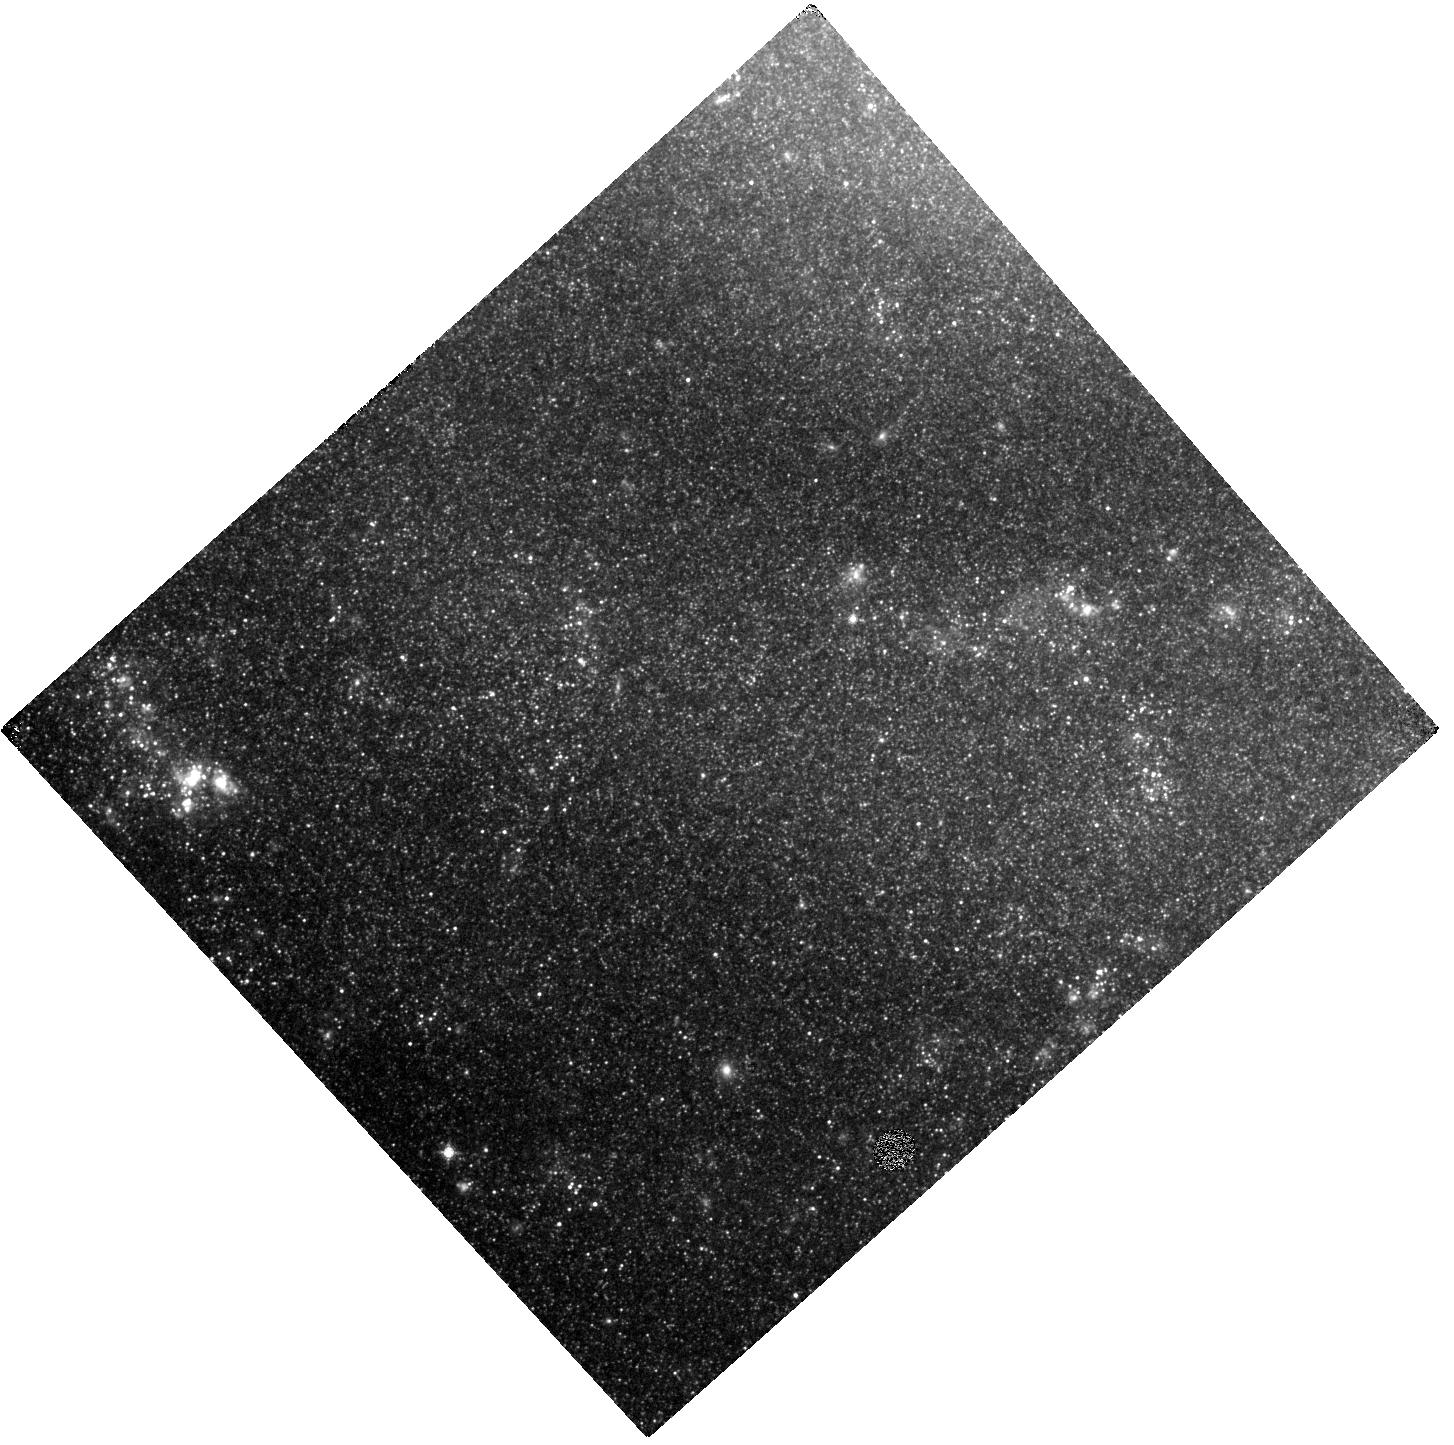
Target: NGC5457-SE
Instrument: WFC3/IR
Filter: F128N
Exposure: 47 min
Observation ID: hst_15330_07_wfc3_ir_f128n_idny07

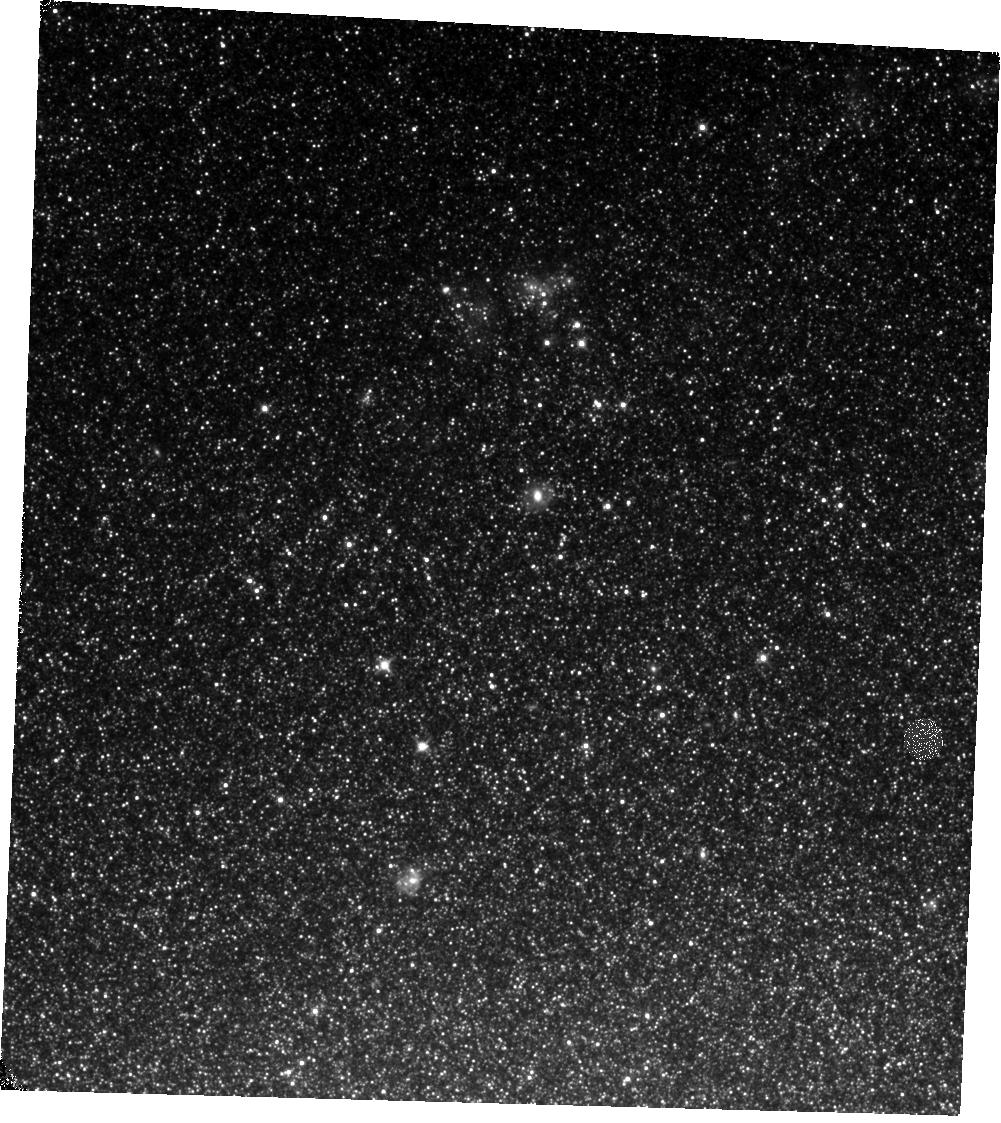
Target: NGC-0300
Instrument: WFC3/IR
Filter: F110W
Exposure: 17 min
Observation ID: hst_15330_01_wfc3_ir_f110w_idny01

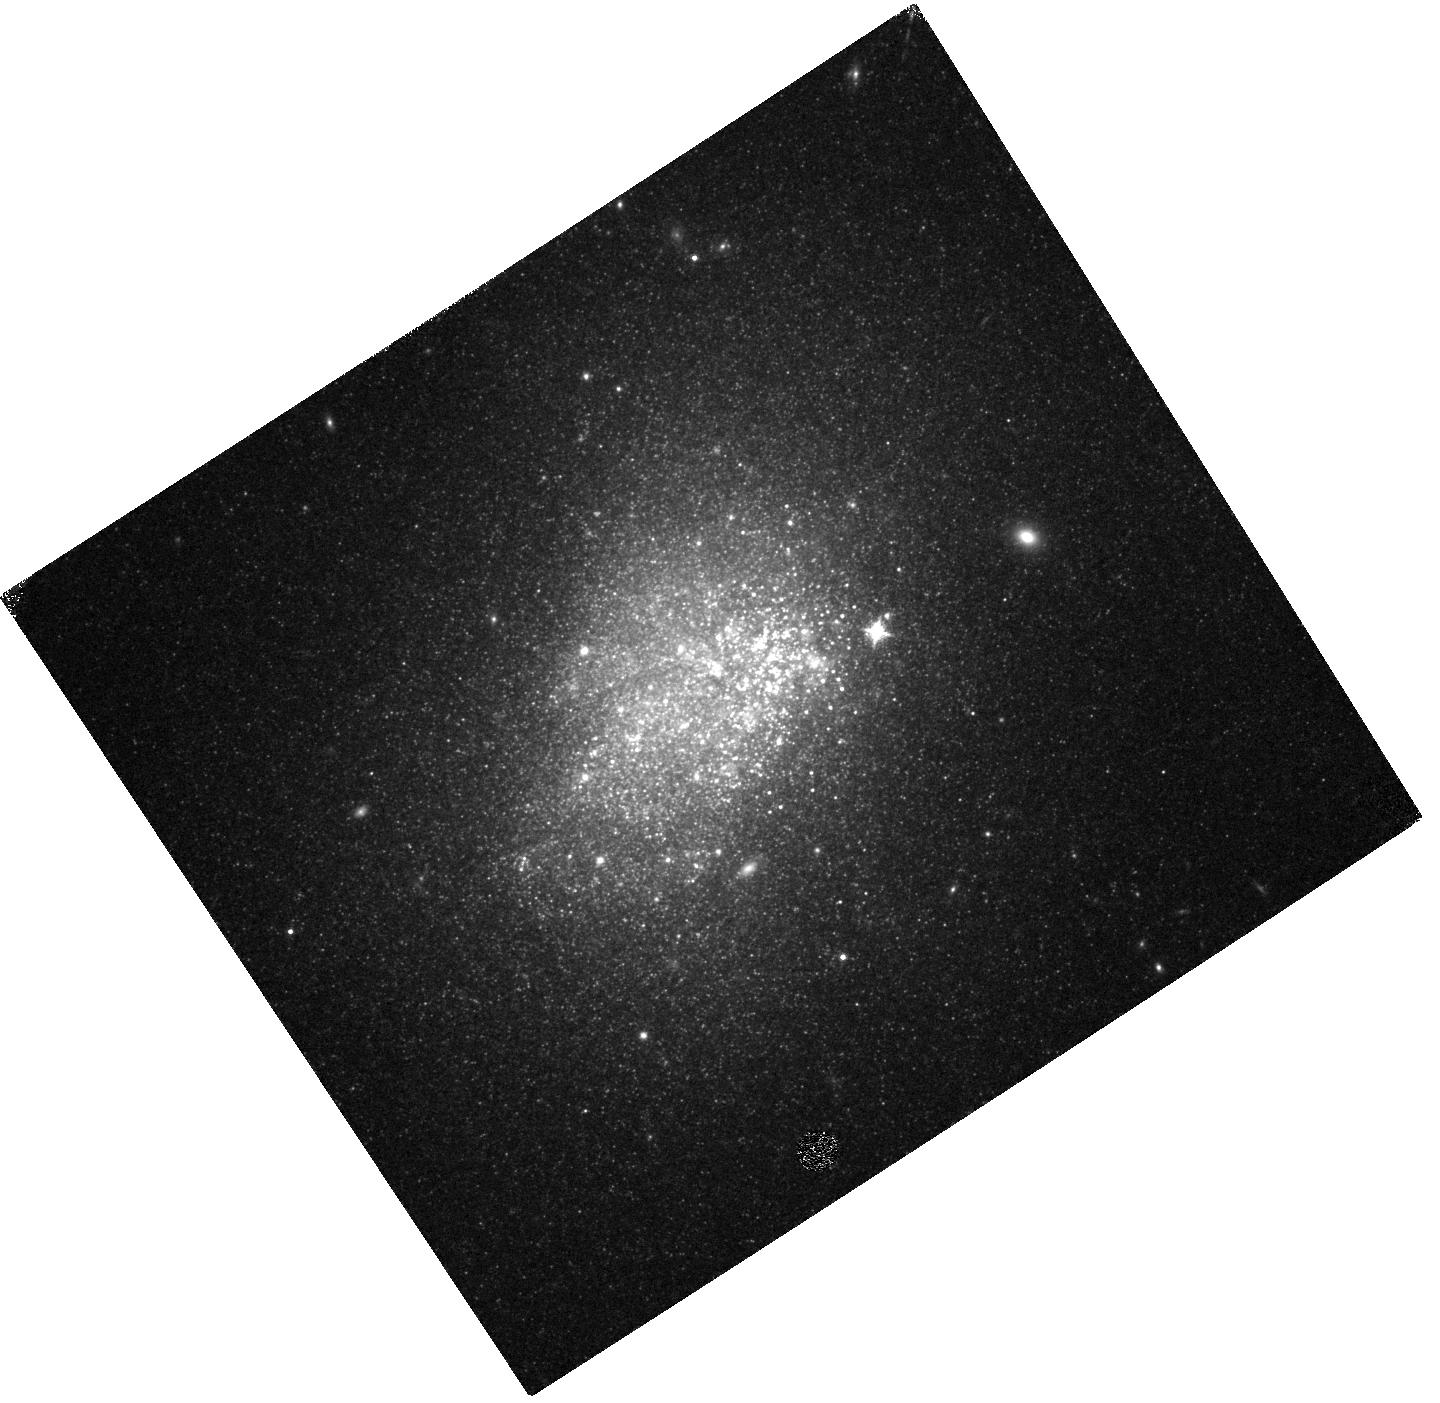
Target: NGC-3738
Instrument: WFC3/IR
Filter: F128N
Exposure: 47 min
Observation ID: hst_15330_04_wfc3_ir_f128n_idny04

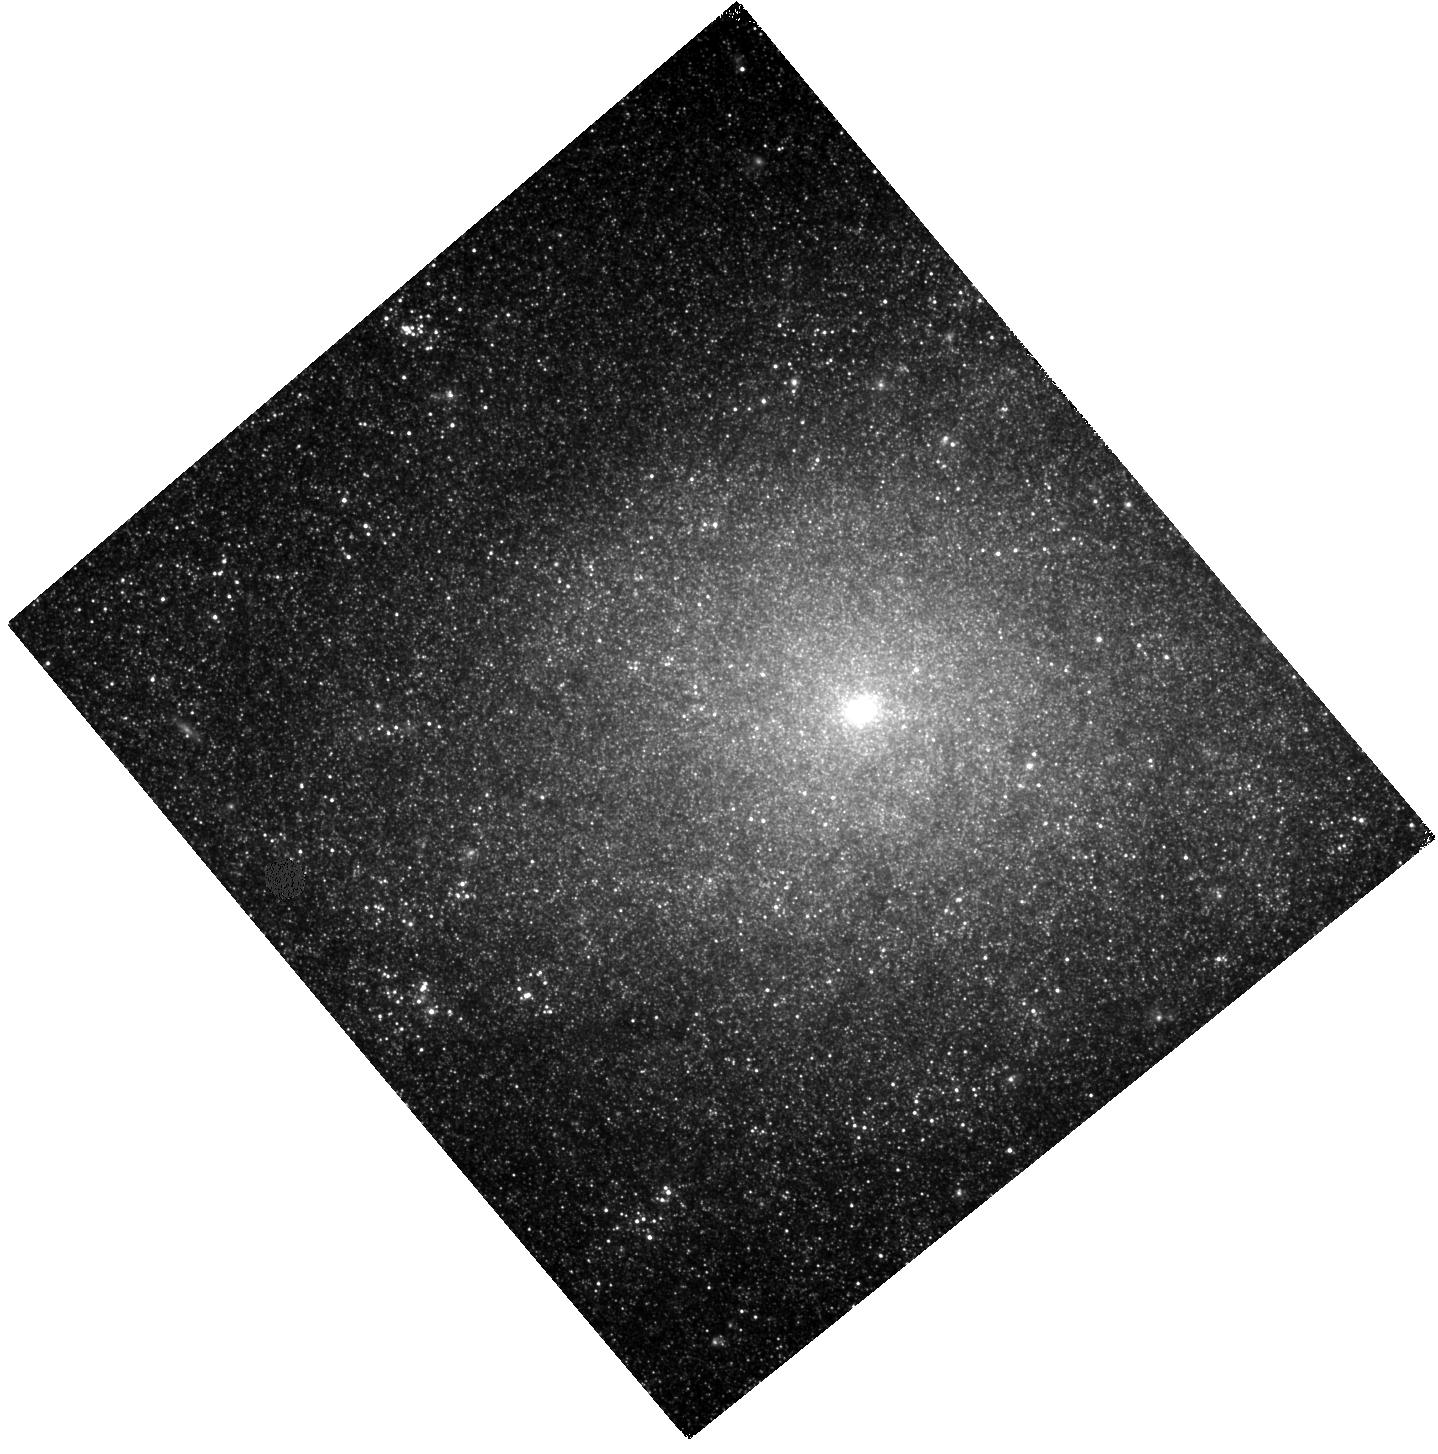
Target: NGC-7793-E
Instrument: WFC3/IR
Filter: F110W
Exposure: 17 min
Observation ID: hst_15330_08_wfc3_ir_f110w_idny08

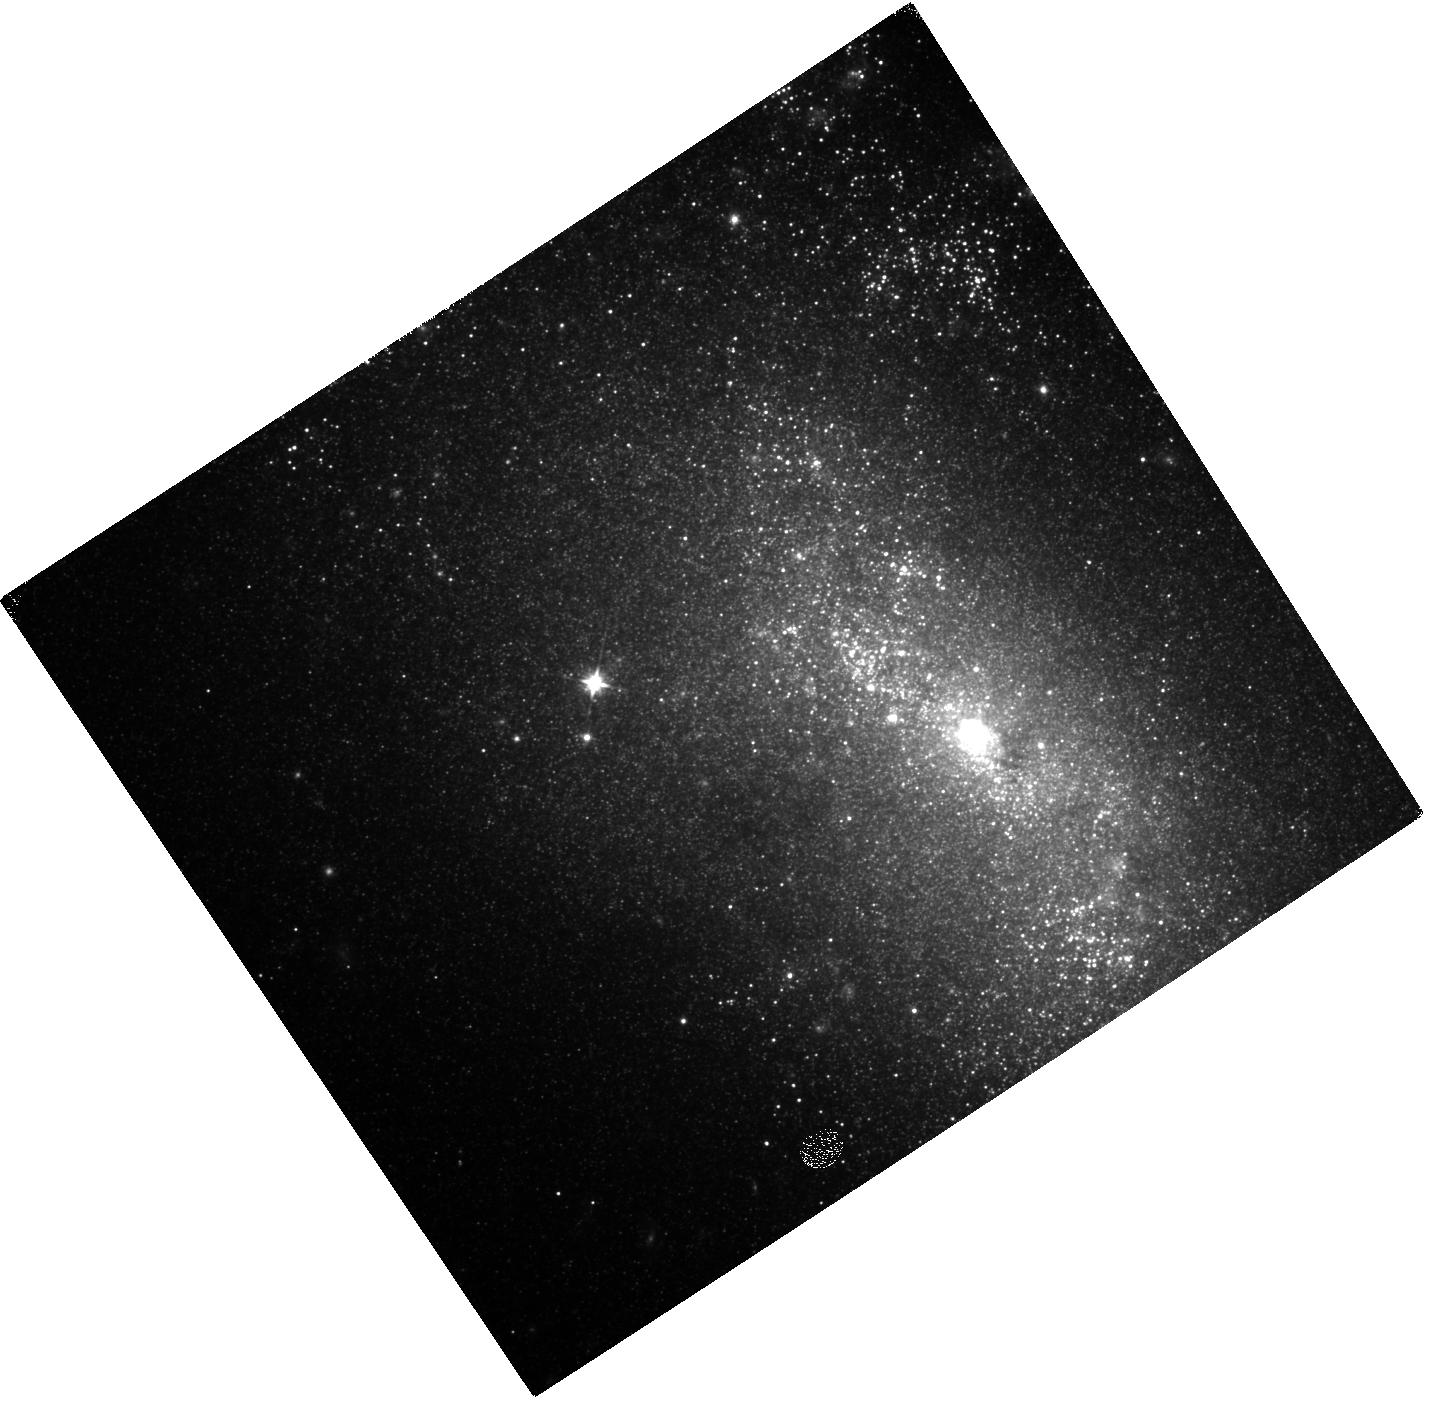
Target: NGC-4449-2
Instrument: WFC3/IR
Filter: F110W
Exposure: 17 min
Observation ID: hst_15330_05_wfc3_ir_f110w_idny05

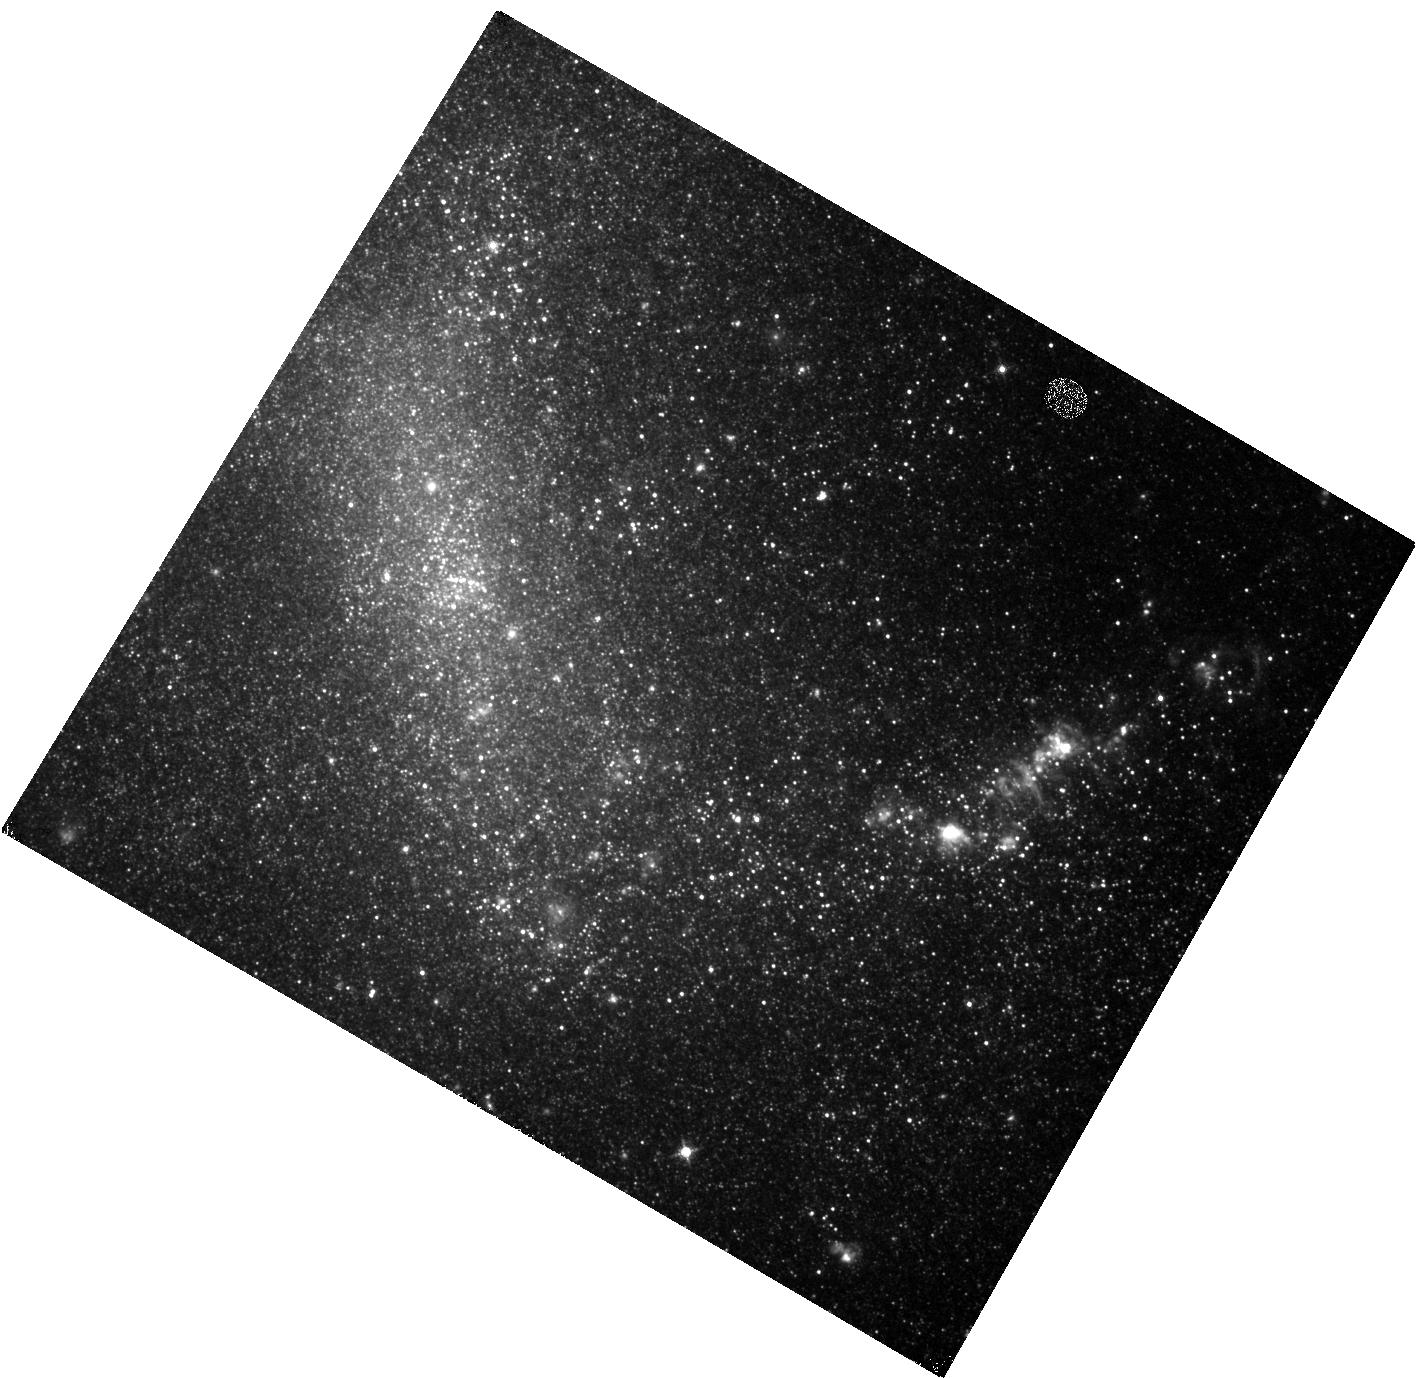
Target: NGC-1313-W
Instrument: WFC3/IR
Filter: F128N
Exposure: 50 min
Observation ID: hst_15330_02_wfc3_ir_f128n_idny02

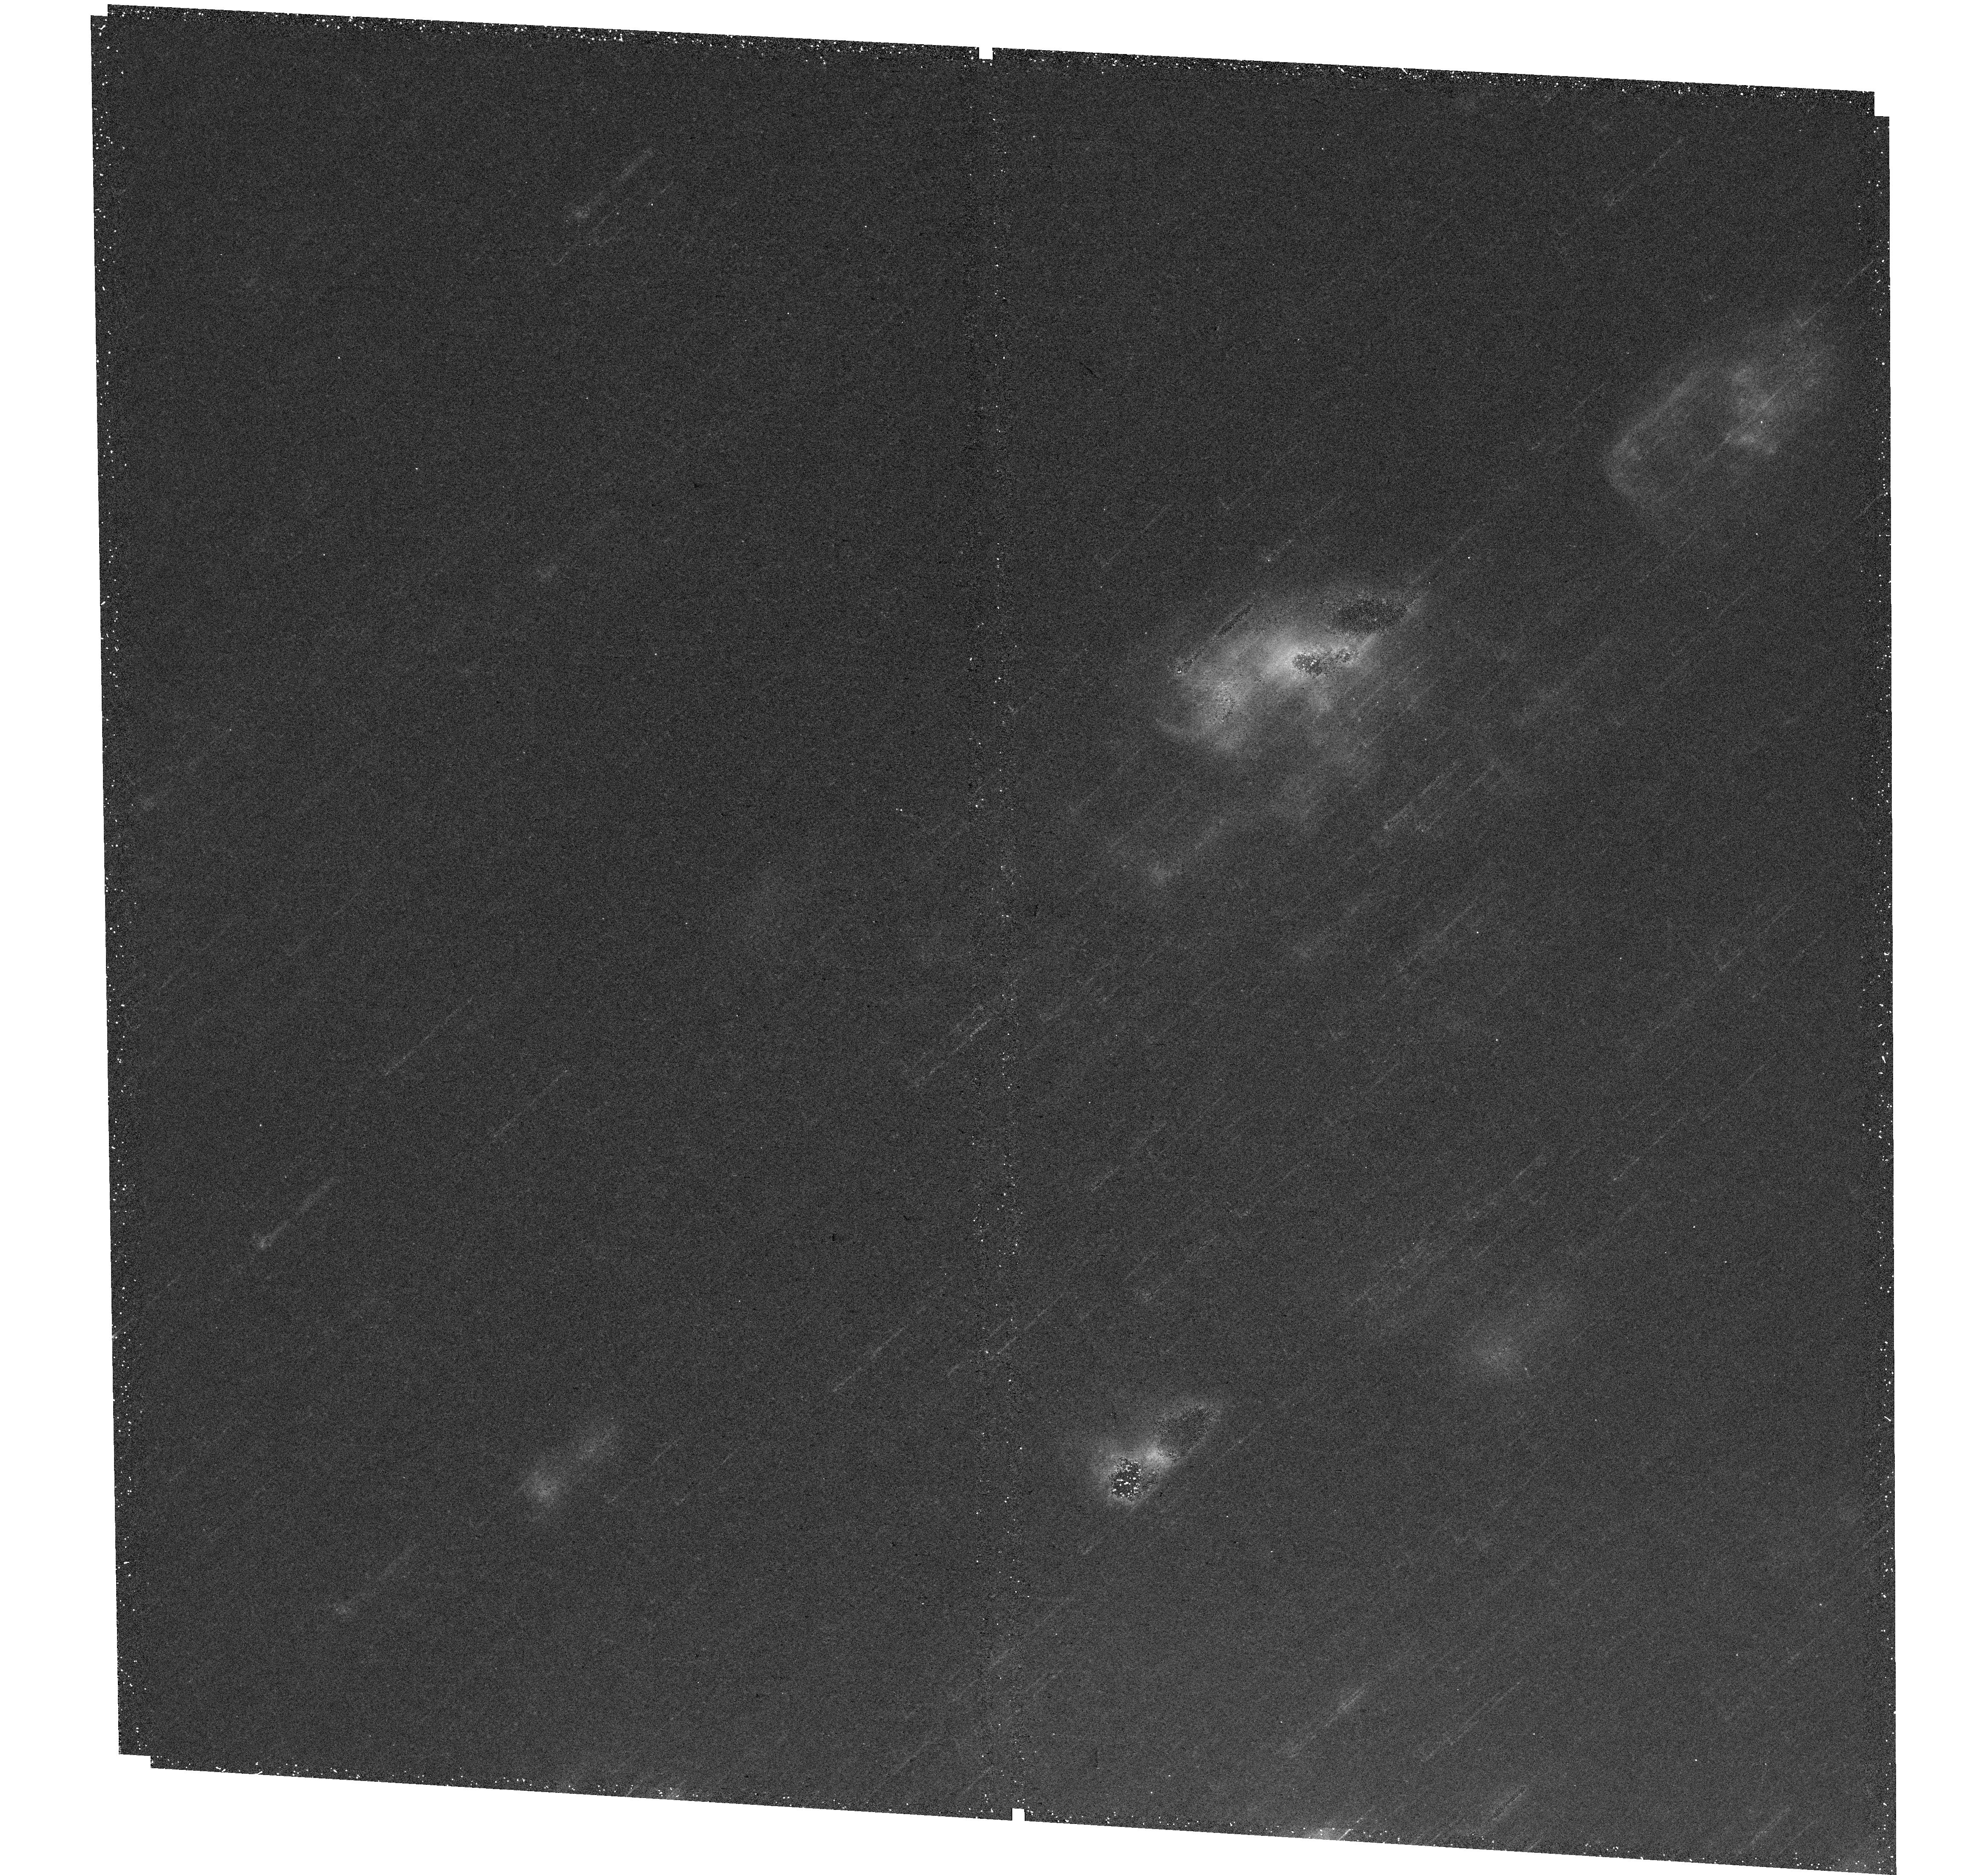
Target: NGC-300-OPT
Instrument: WFC3/UVIS
Filter: F657N
Exposure: 24 min
Observation ID: hst_15330_10_wfc3_uvis_f657n_idny10

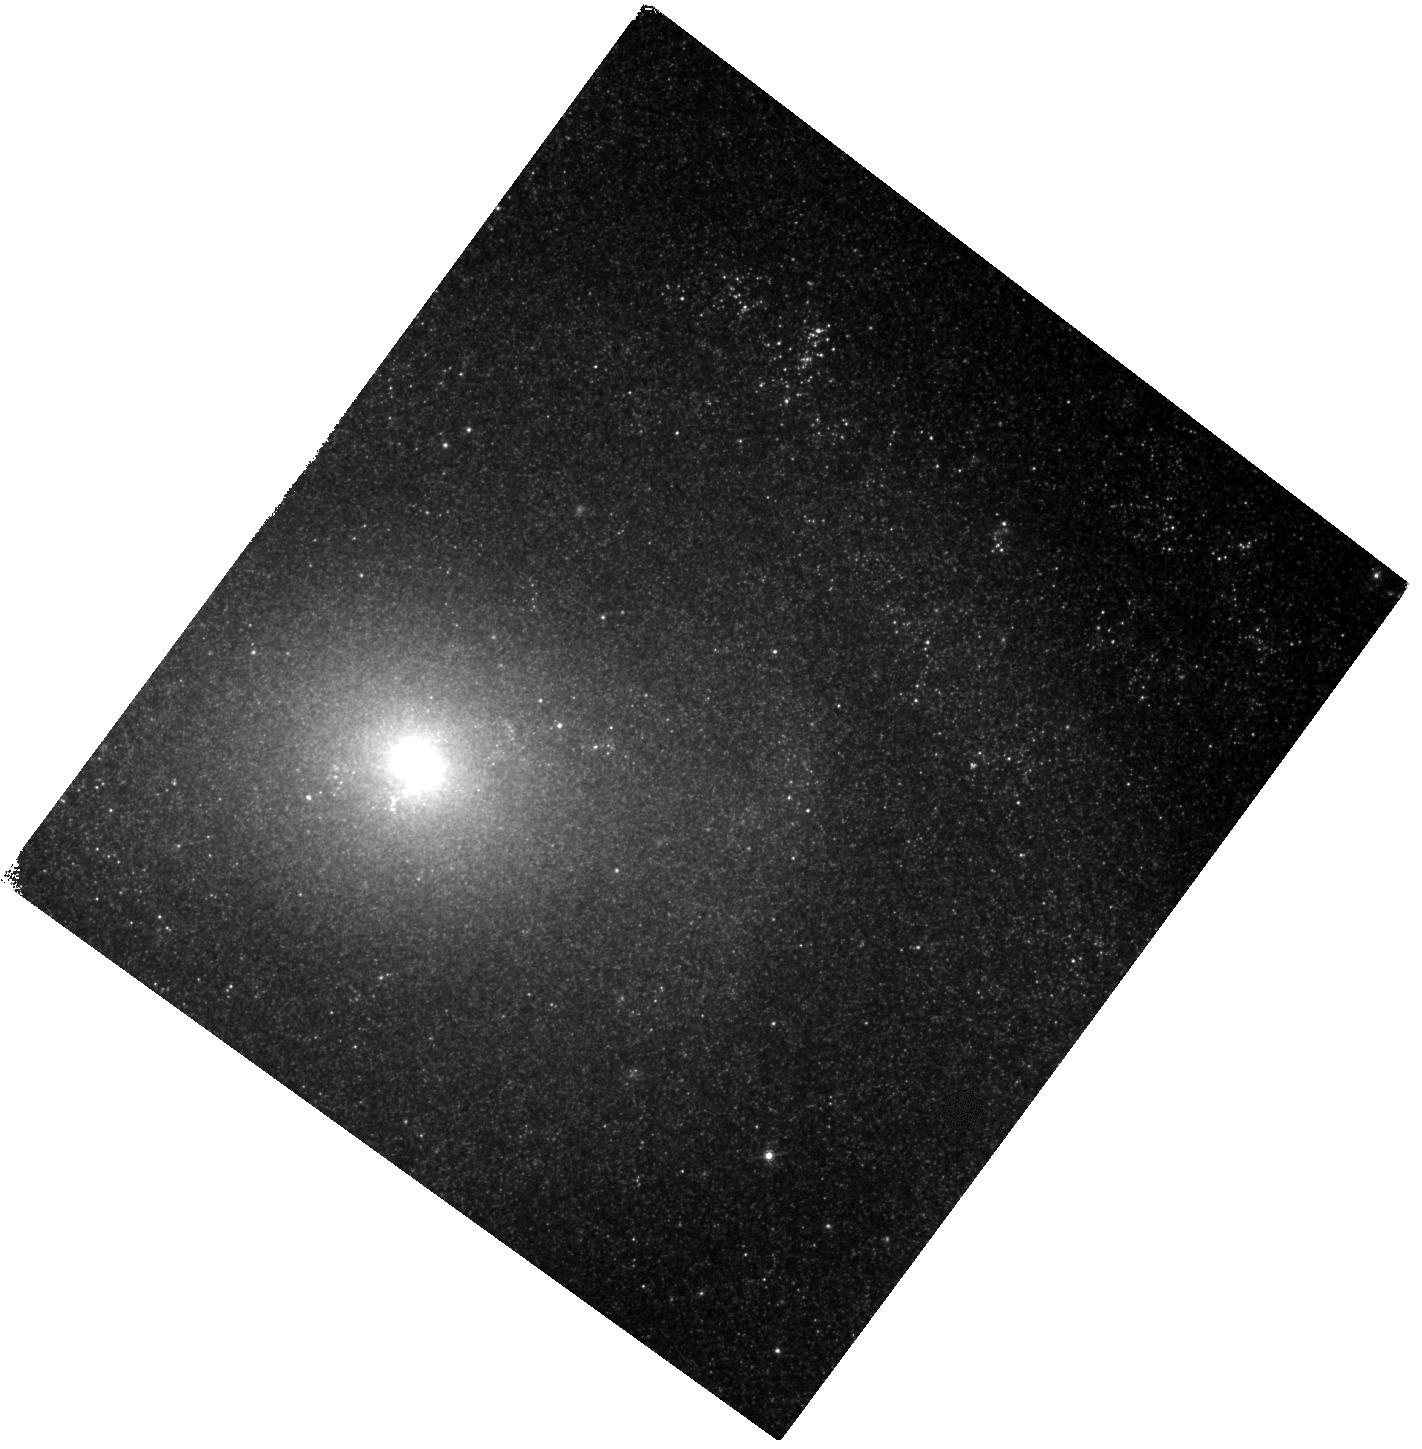
Target: NGC5457-C
Instrument: WFC3/IR
Filter: F160W
Exposure: 28 min
Observation ID: hst_15330_06_wfc3_ir_f160w_idny06

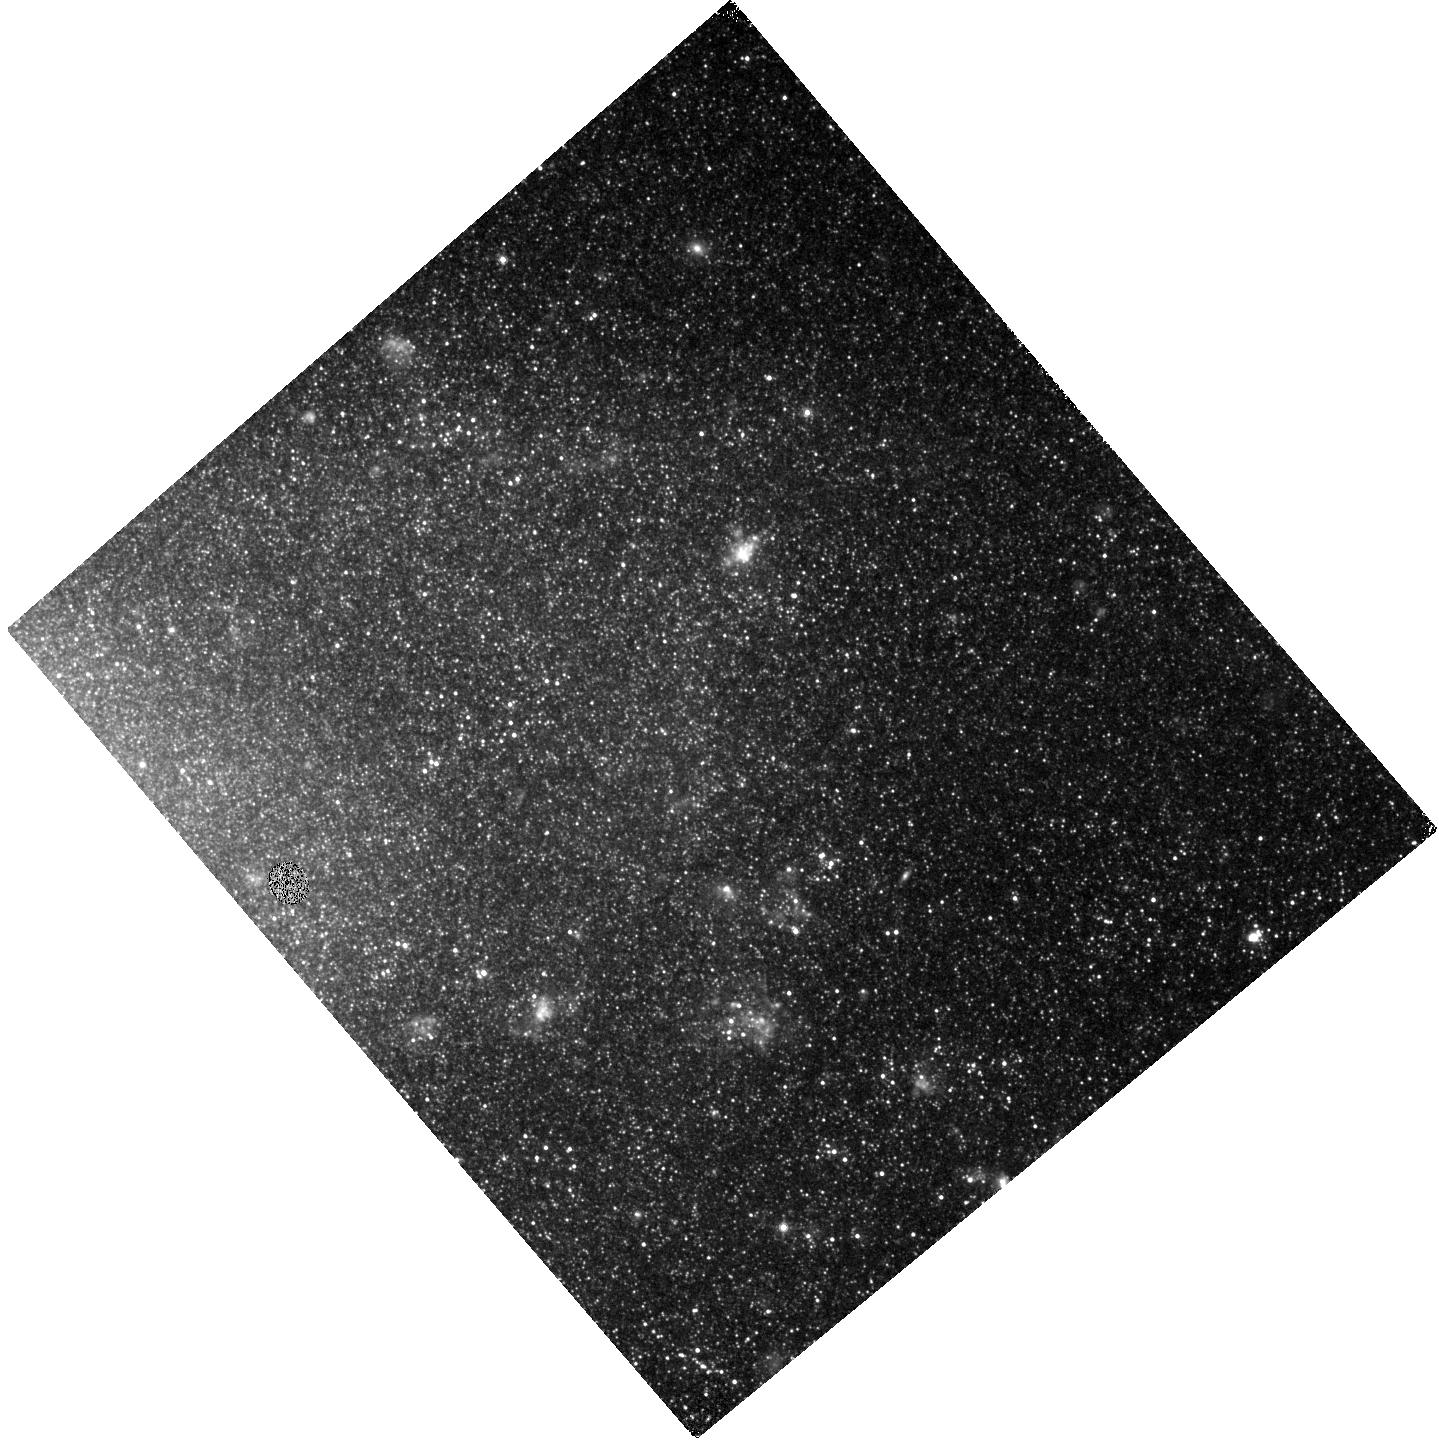
Target: NGC-7793-W
Instrument: WFC3/IR
Filter: F128N
Exposure: 43 min
Observation ID: hst_15330_09_wfc3_ir_f128n_idny09

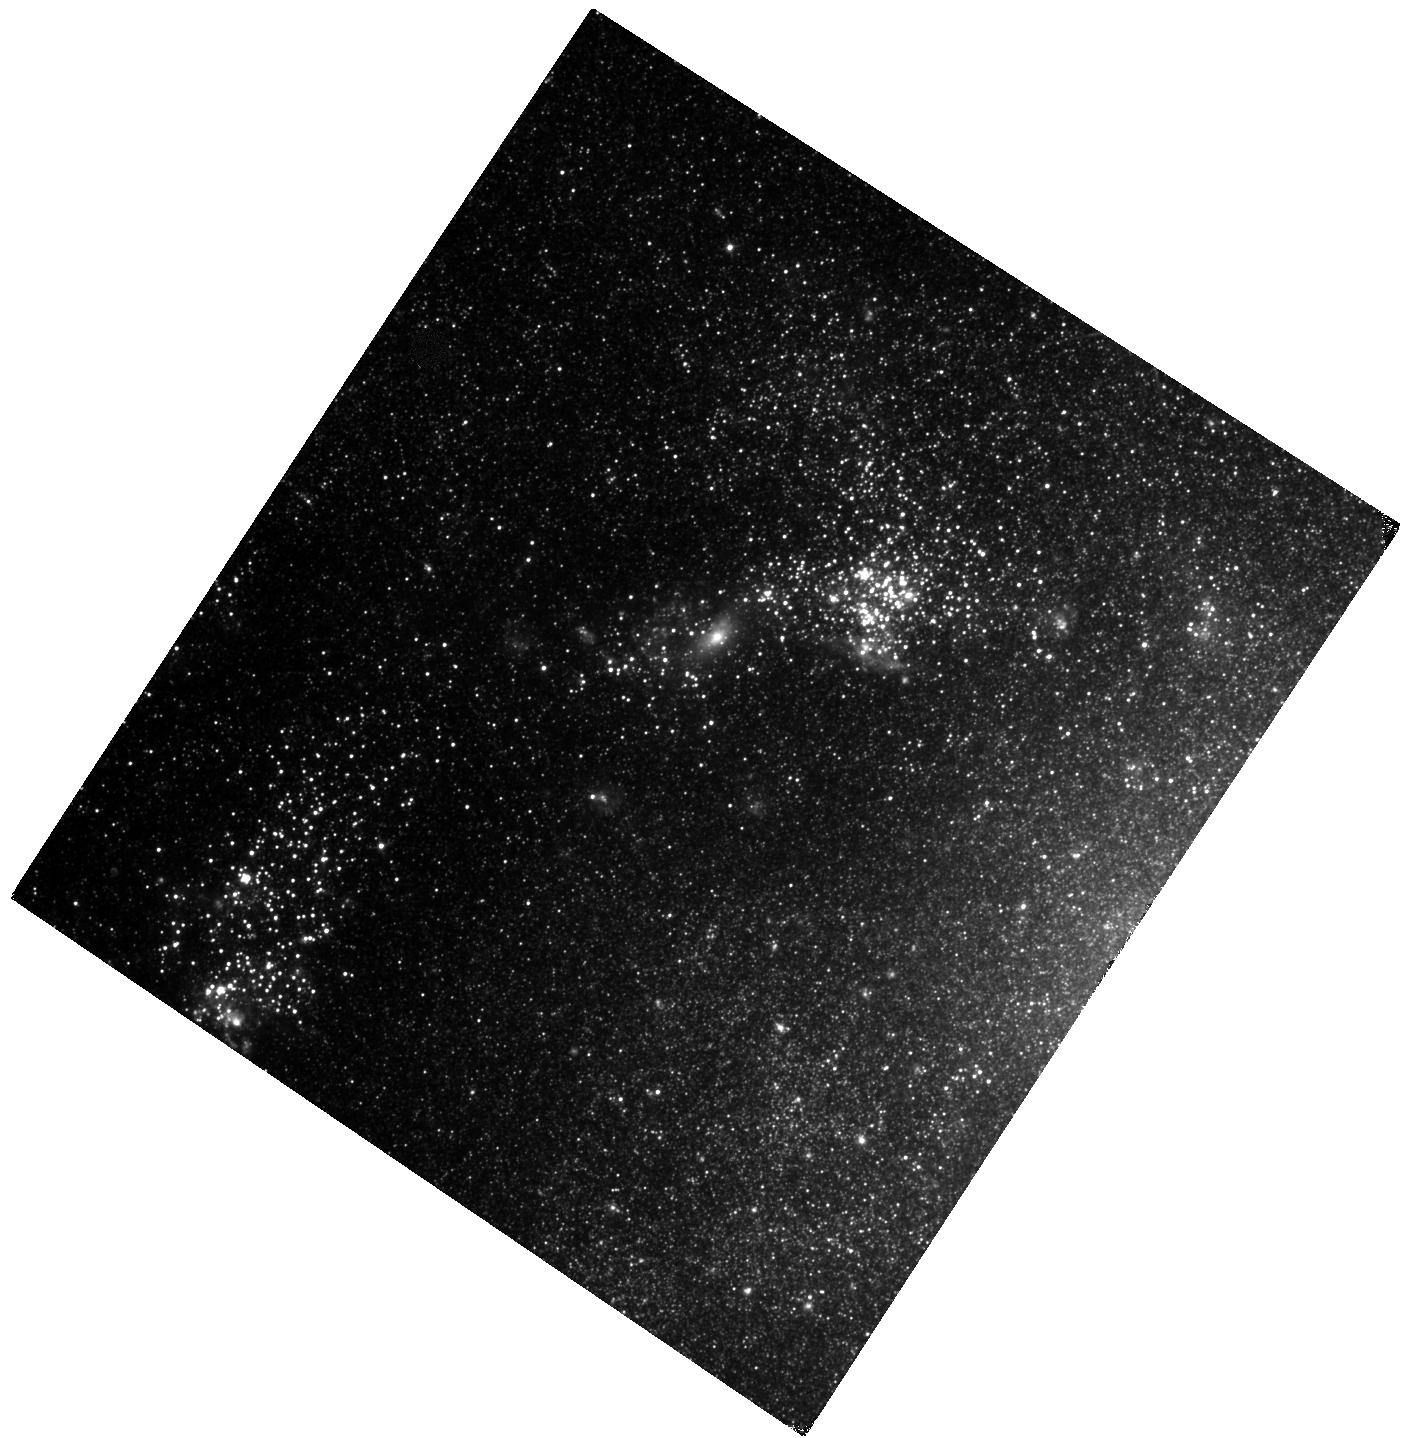
Target: NGC-1313-E
Instrument: WFC3/IR
Filter: F110W
Exposure: 17 min
Observation ID: hst_15330_03_wfc3_ir_f110w_idny03

The Emergence of Star Clusters (PI: Calzetti, Daniela)

We propose to measure the timescale for the clearing of natal dust by young star clusters. We will augment existing archival UV-to-I imaging data with new WFC3/IR images at J, H, and Paschen-beta for a sample of six nearby star forming galaxies. Under the standard scenario that the clearing is performed by supernovae (> 3 Myr), simulations show that not enough ionizing photons can escape galaxies and reionize the Universe at z>6. However, the actual clearing timescale is poorly established. We will obtain accurate ages and extinctions for the embedded and emergent young clusters in our target galaxies, in order to: (1) determine whether dust clearing occurs before or after 3 Myr, (2) investigate environmental dependencies for the timescale, and (3) establish the principal mechanisms for enabling the escape of ionizing photons from galaxies. Our project provides the physical footing for future JWST observations aimed at determining the sources of reionization of the Universe. The combination of archival and new images will also equip the community with a lasting legacy of homogeneous UV-to-IR coverage for a sample of nearby galaxies.